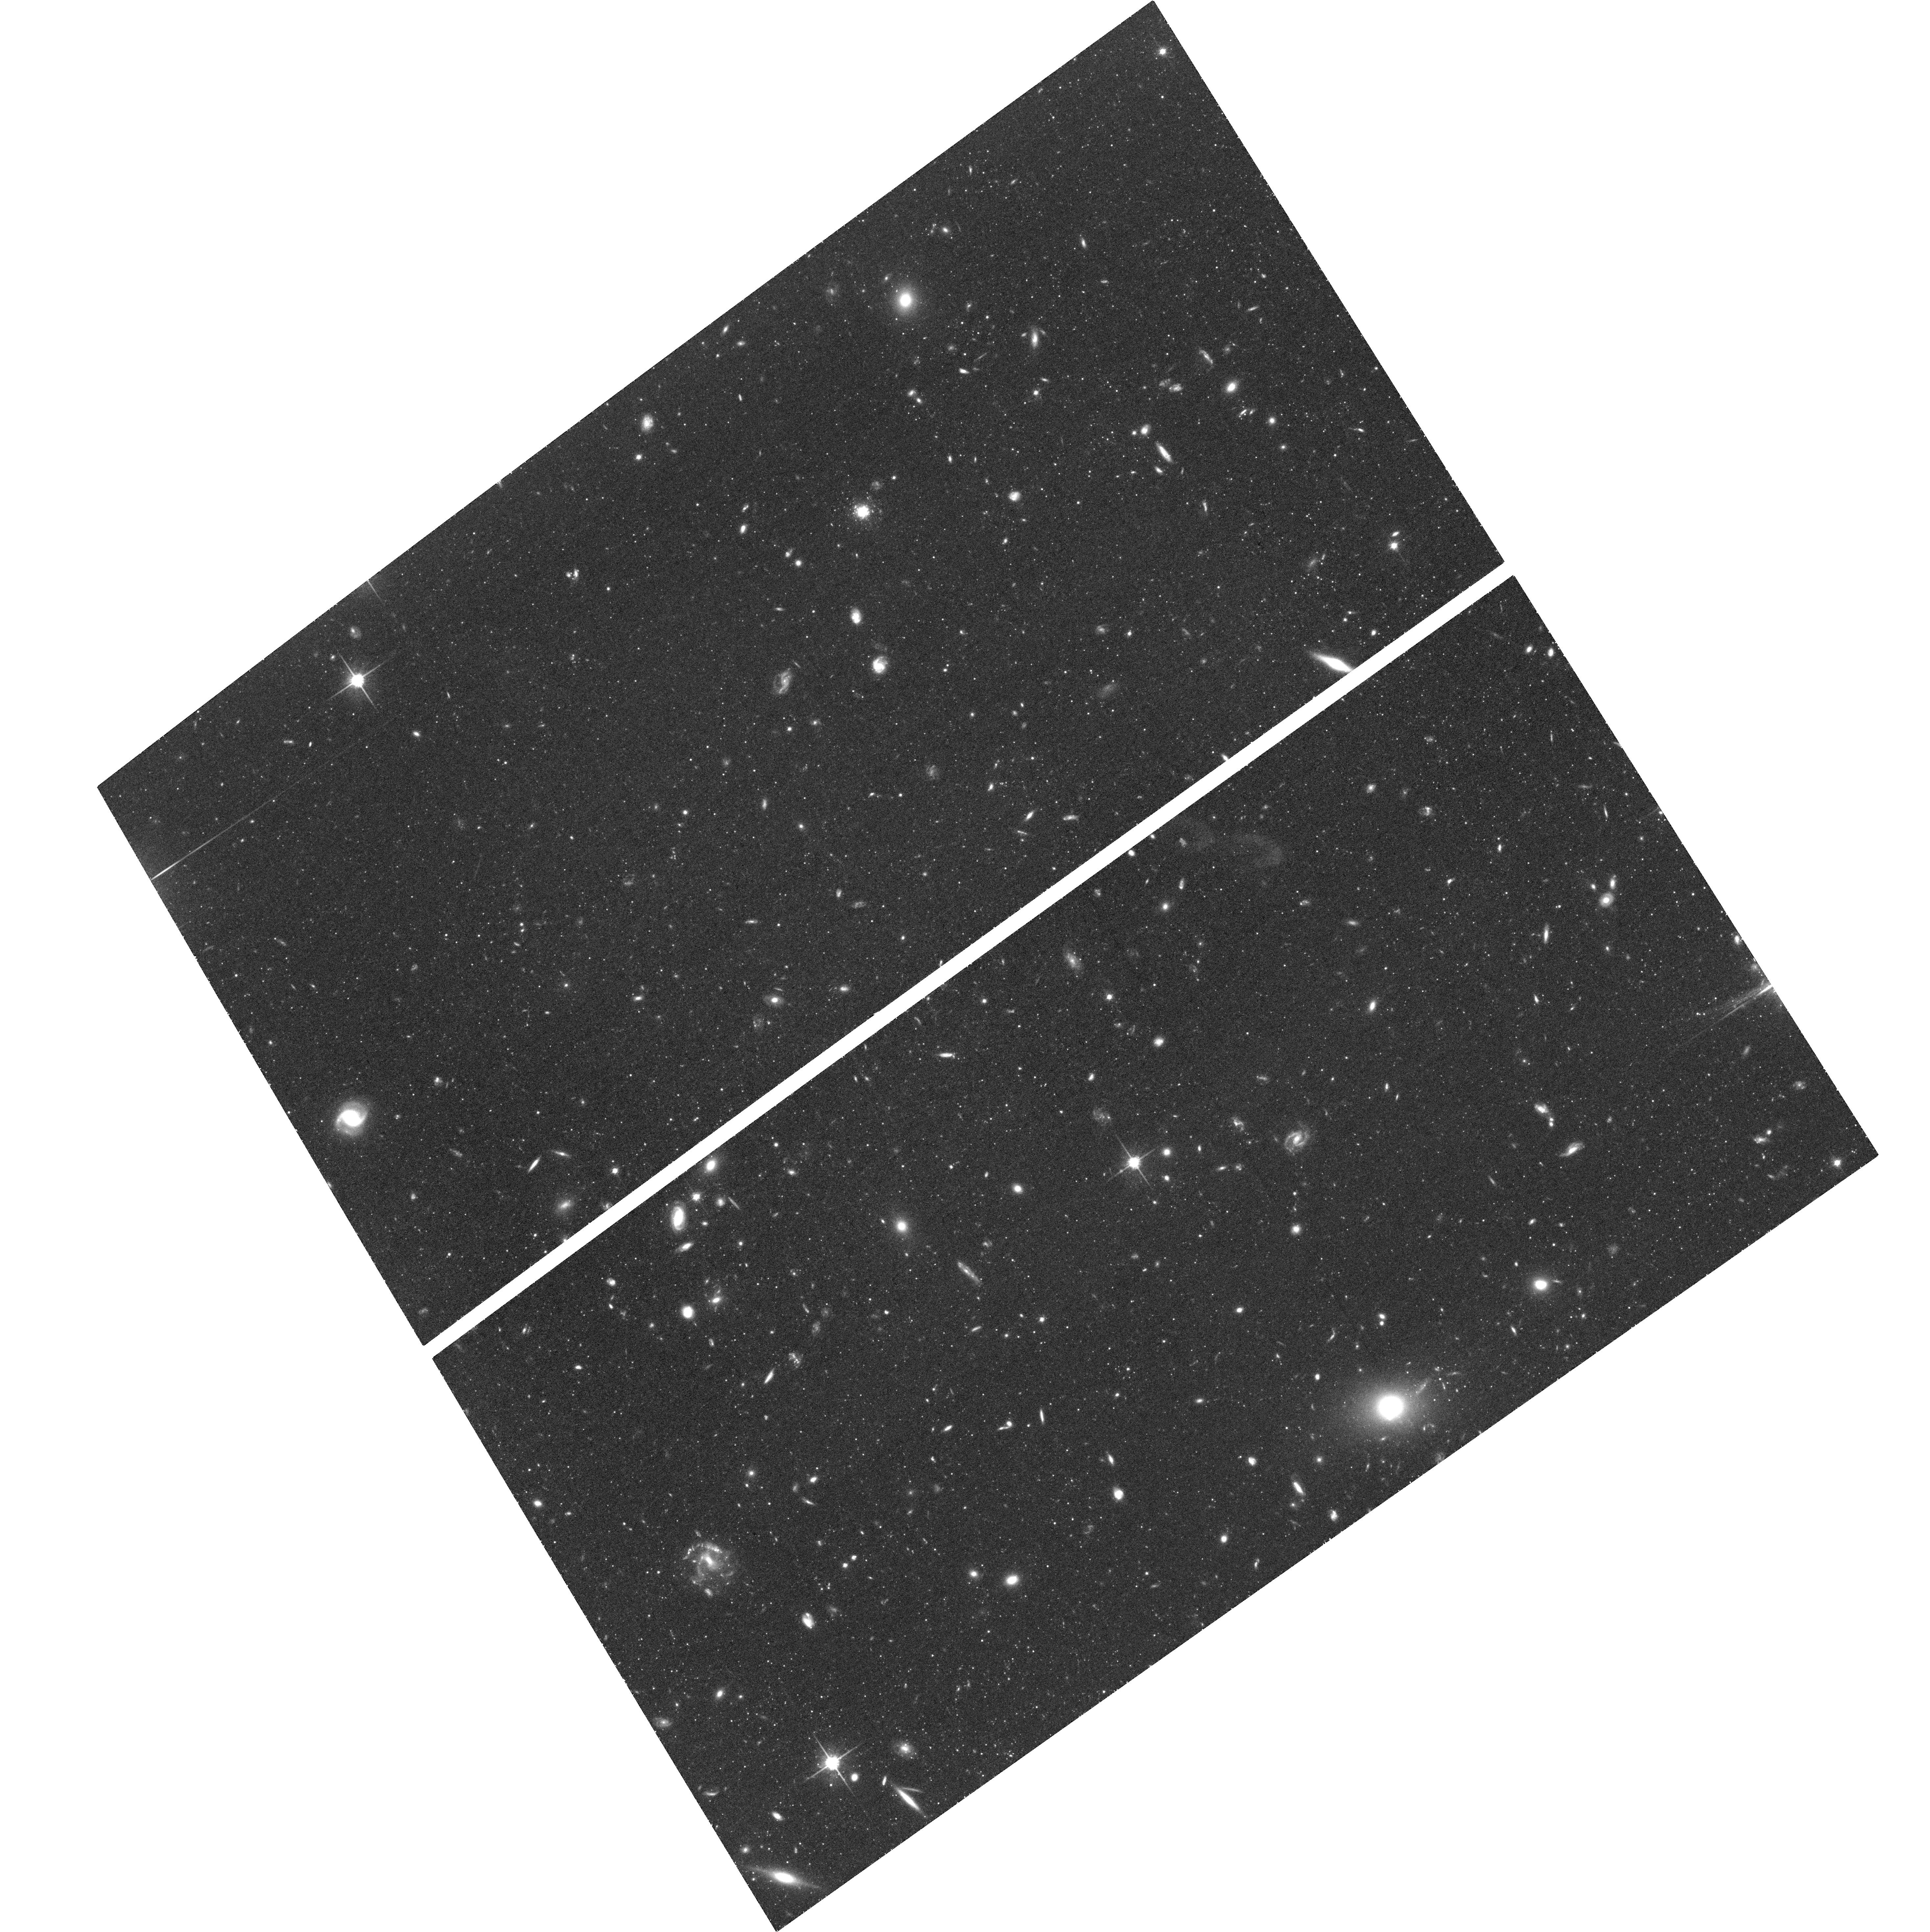
Target: M101-NE-PLUME. Instrument: ACS/WFC. Filter: F814W. Exposure: 1.5 h. Observation ID: hst_13701_10_acs_wfc_f814w_jck810

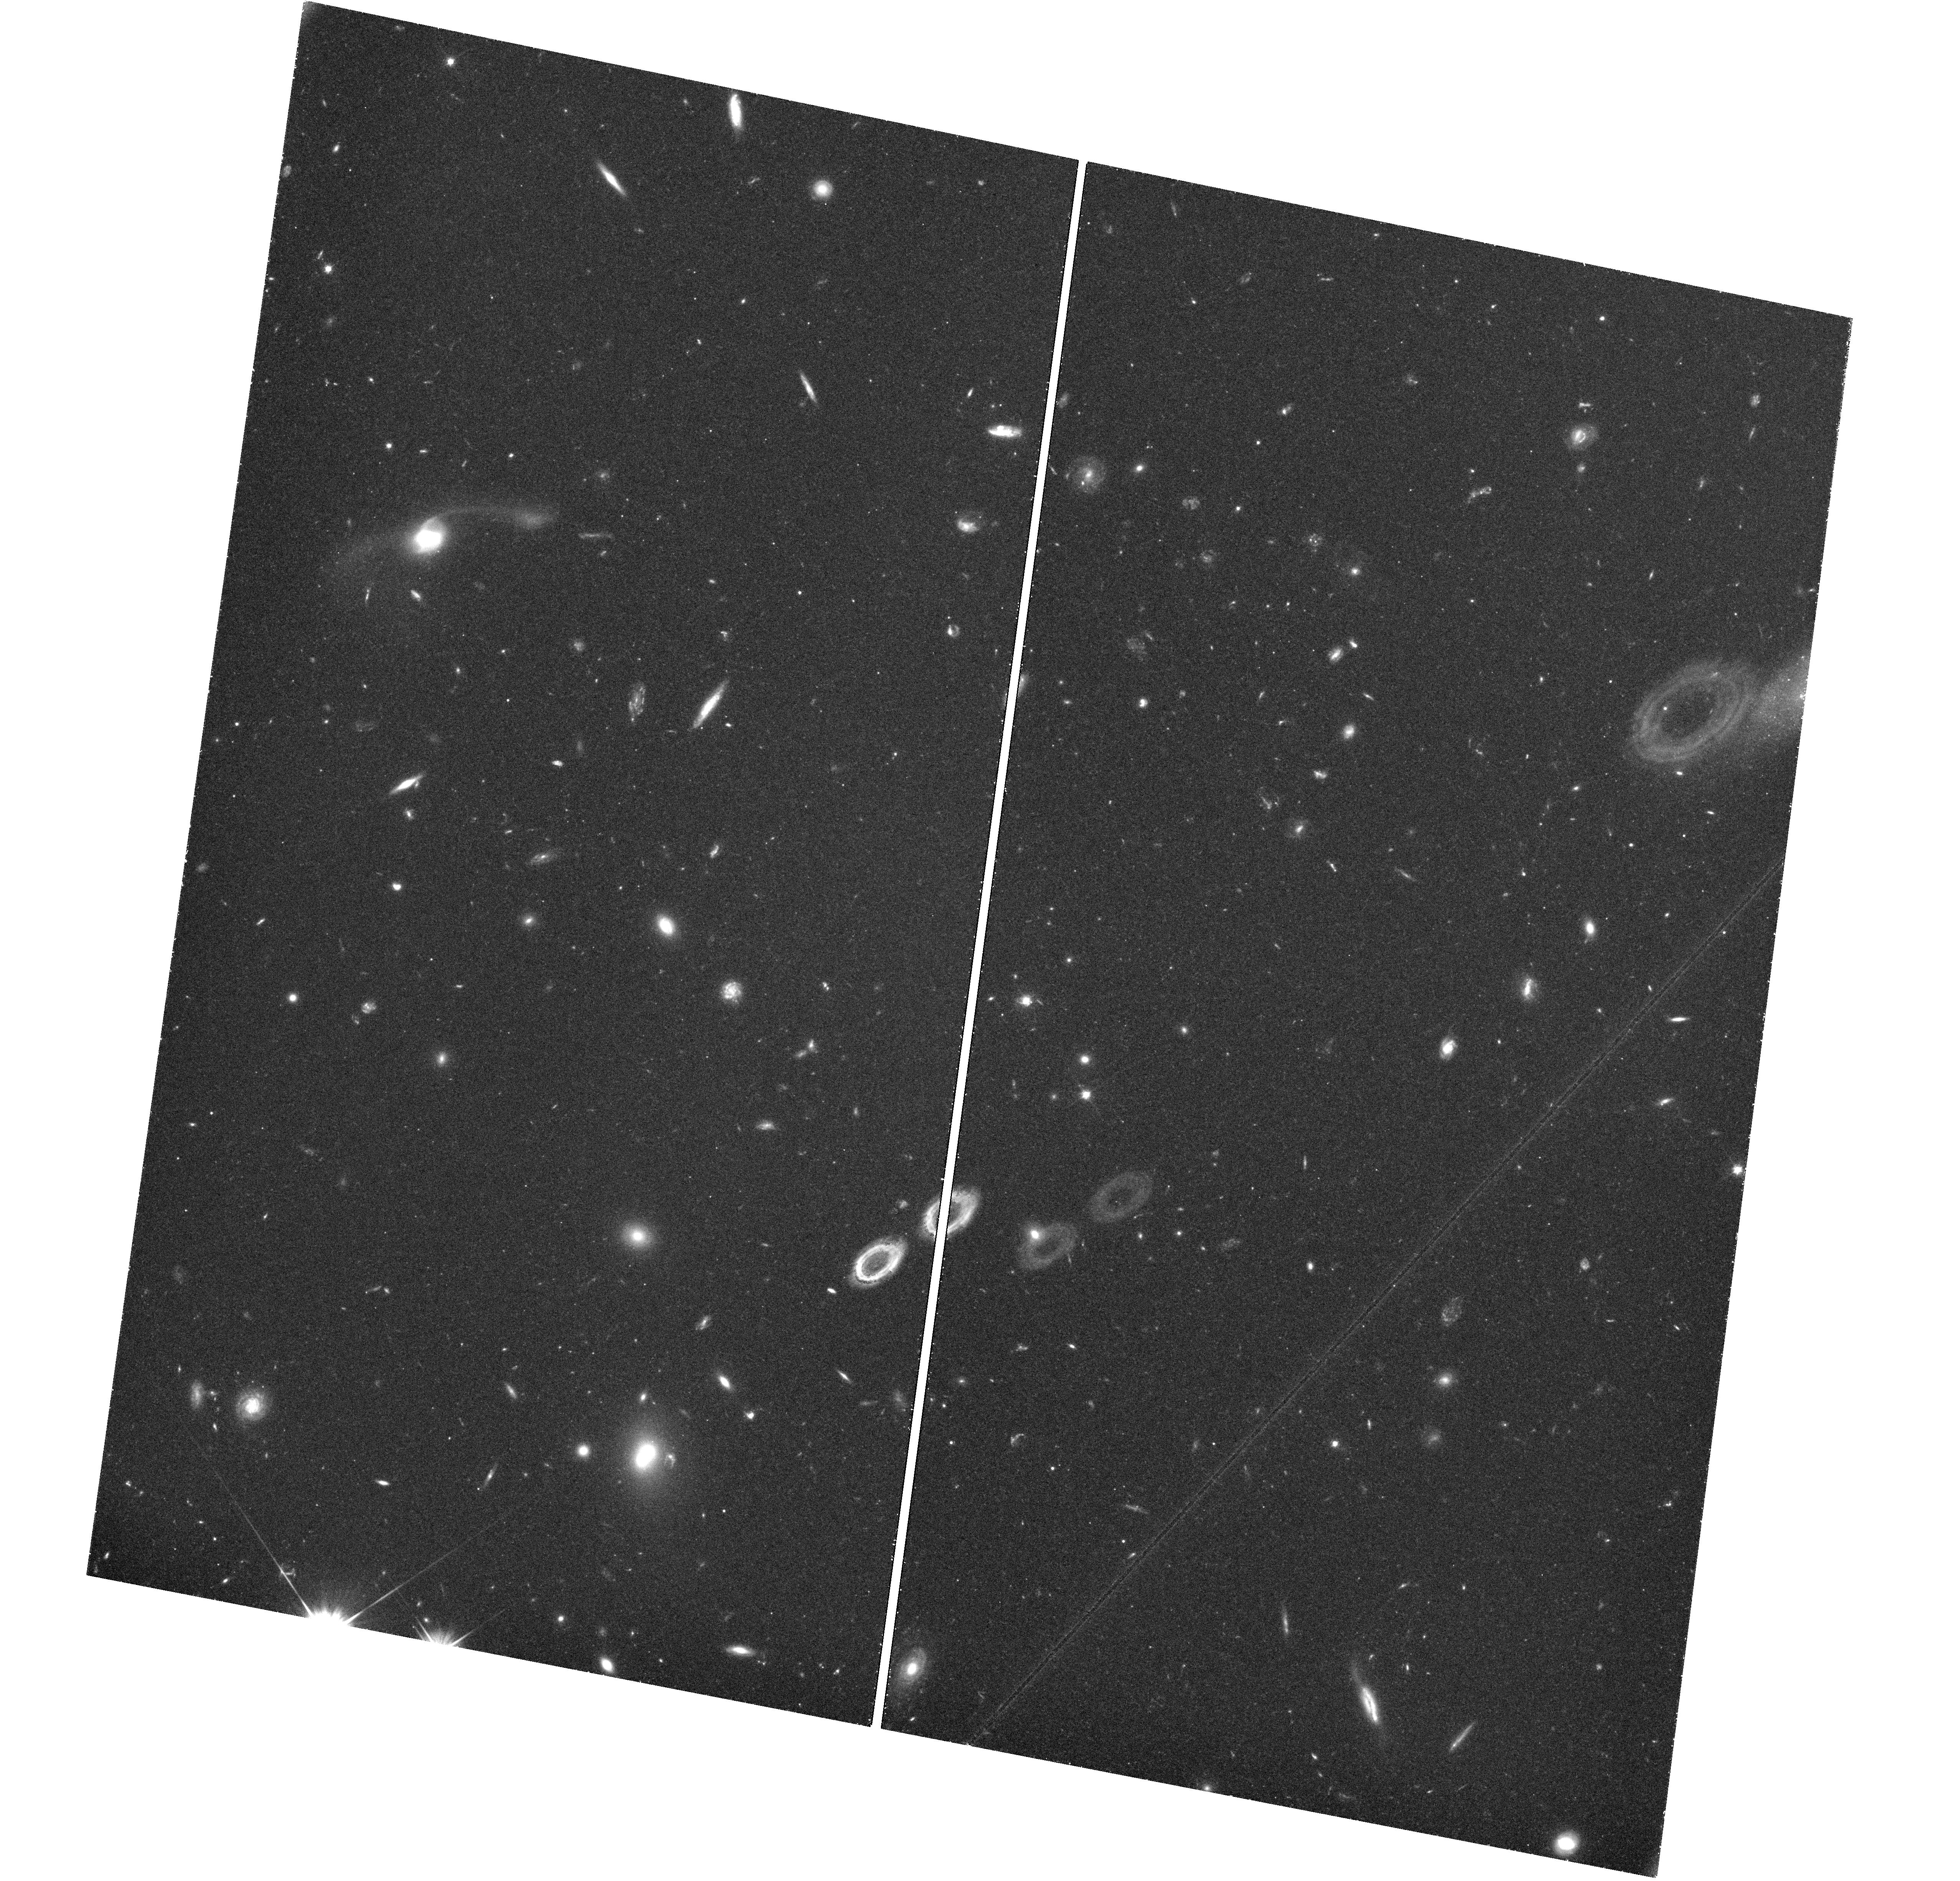
Target: M101-NE-PLUME. Instrument: WFC3/UVIS. Filter: F606W. Exposure: 1.6 h. Observation ID: hst_13701_06_wfc3_uvis_f606w_ick806

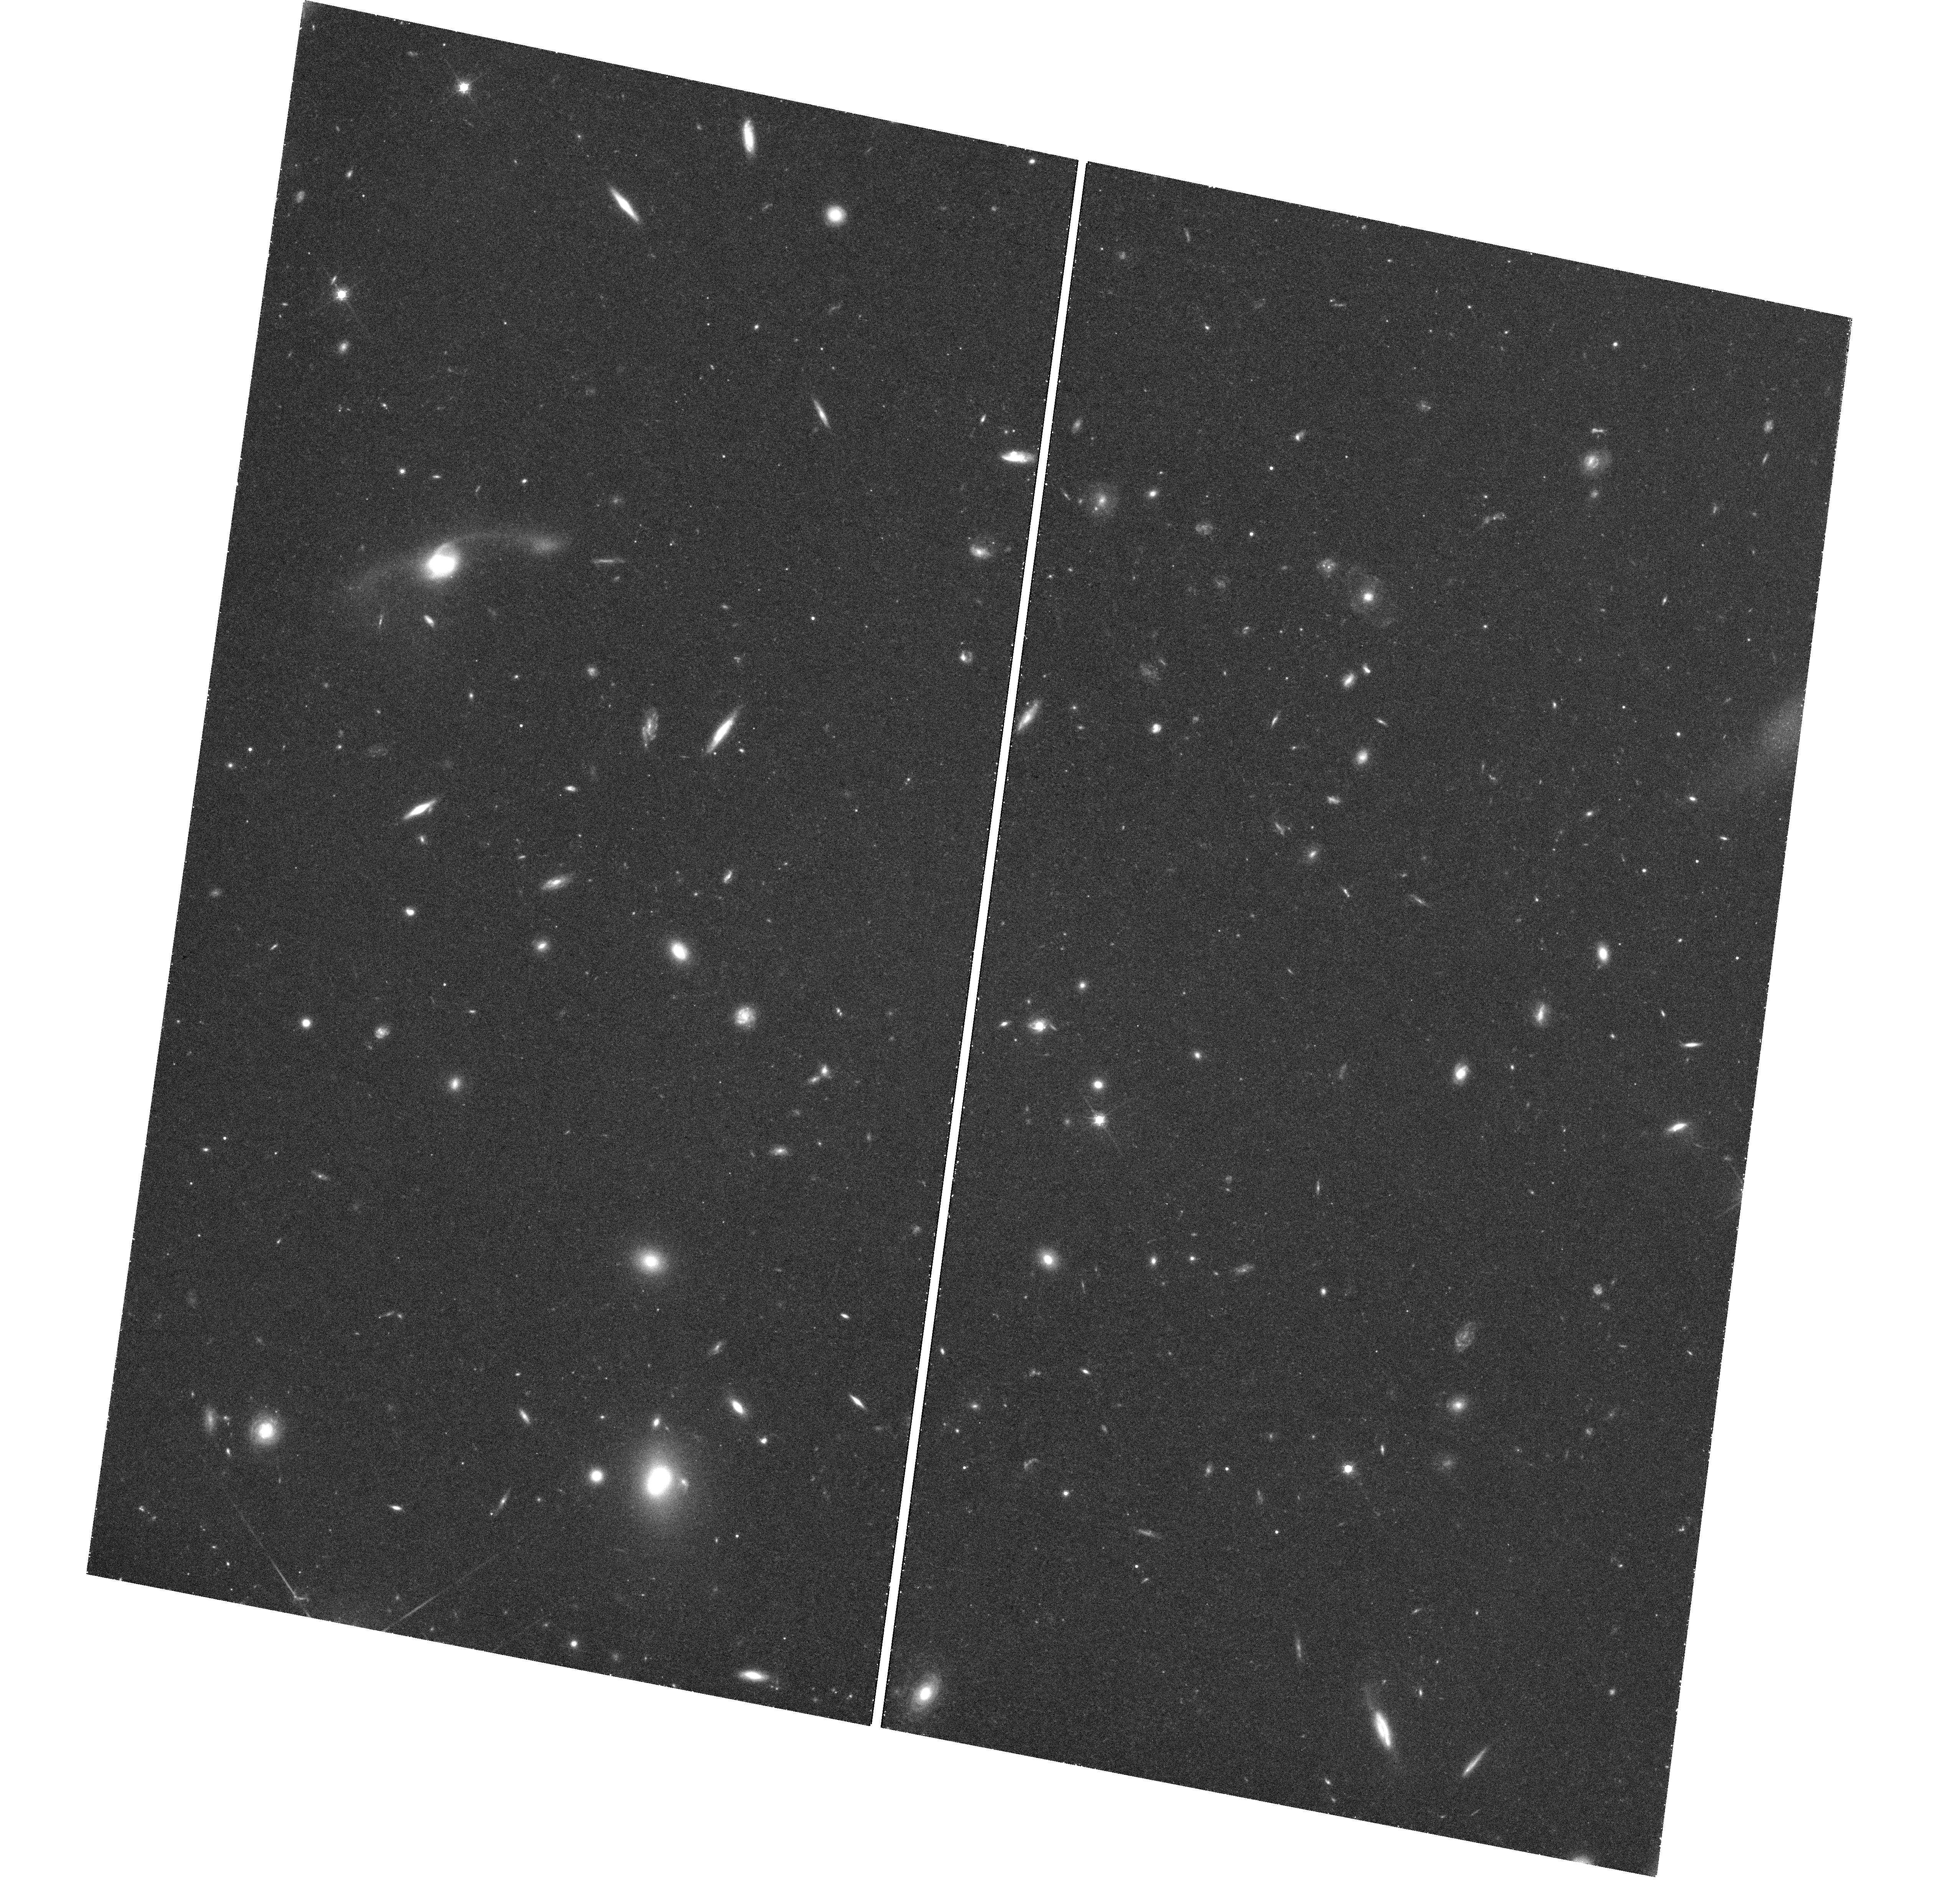
Target: M101-NE-PLUME. Instrument: WFC3/UVIS. Filter: F814W. Exposure: 1.6 h. Observation ID: hst_13701_10_wfc3_uvis_f814w_ick810

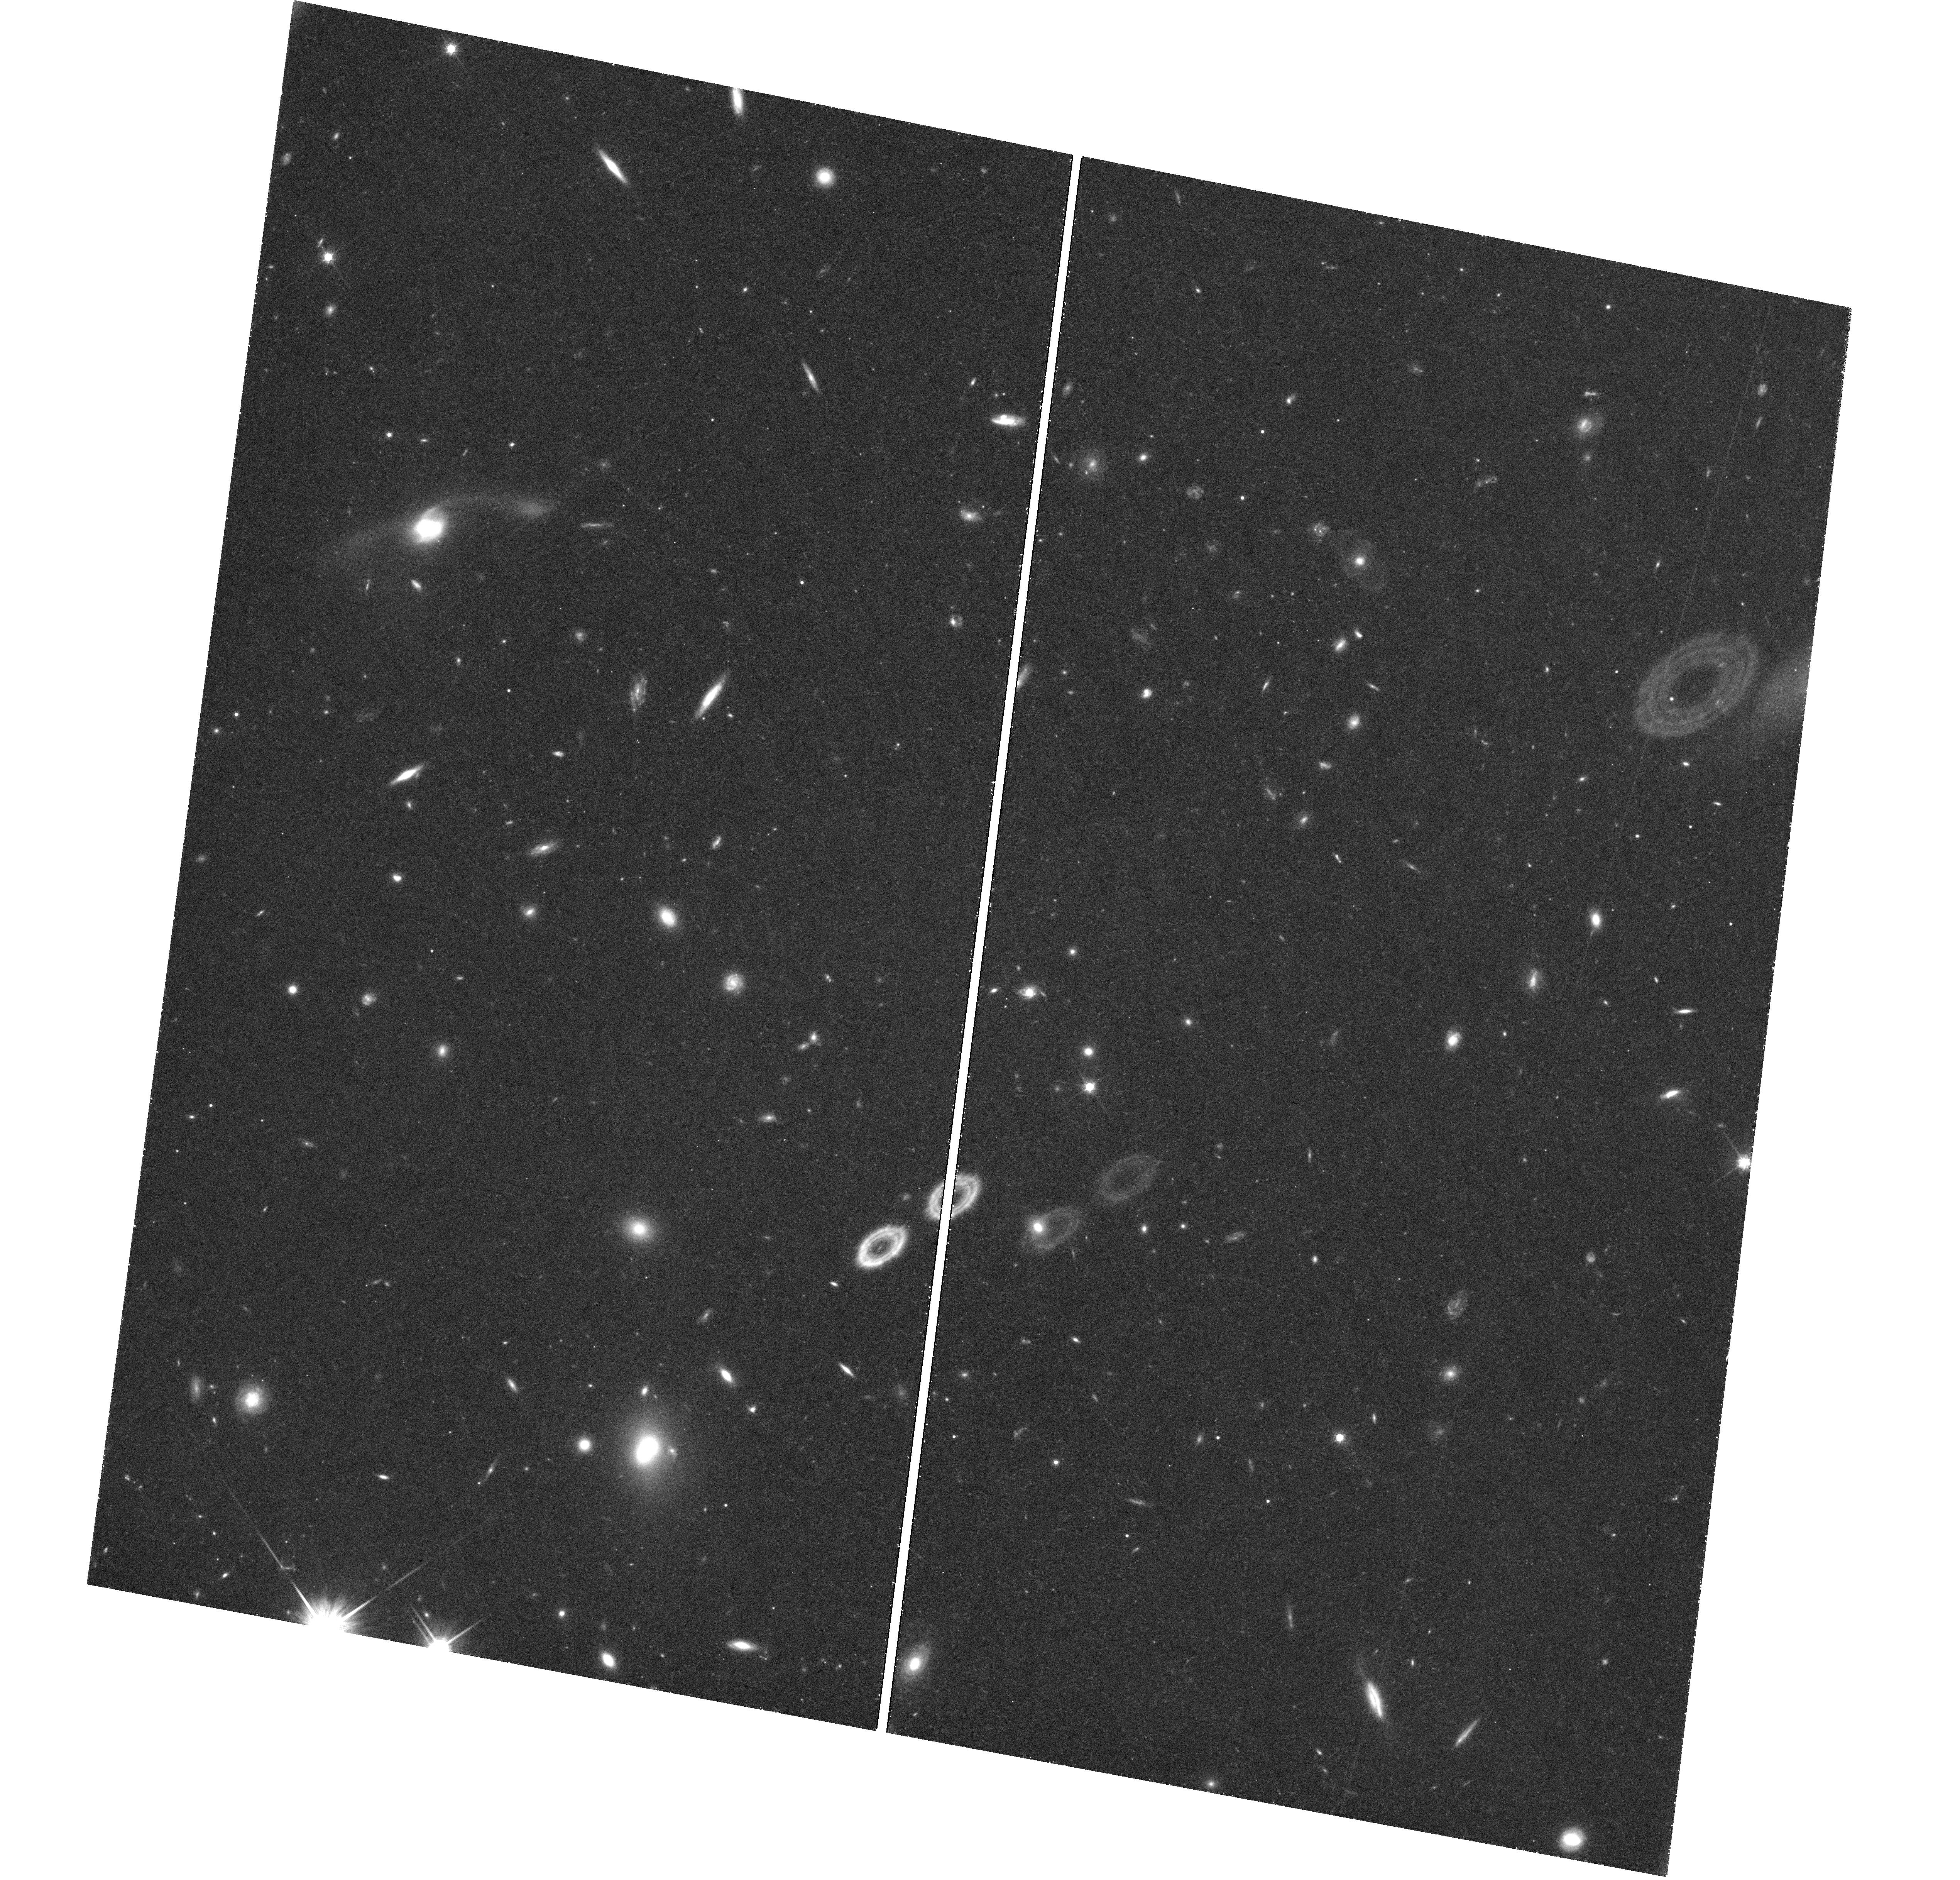
Target: M101-NE-PLUME. Instrument: WFC3/UVIS. Filter: F814W. Exposure: 1.6 h. Observation ID: hst_13701_07_wfc3_uvis_f814w_ick807

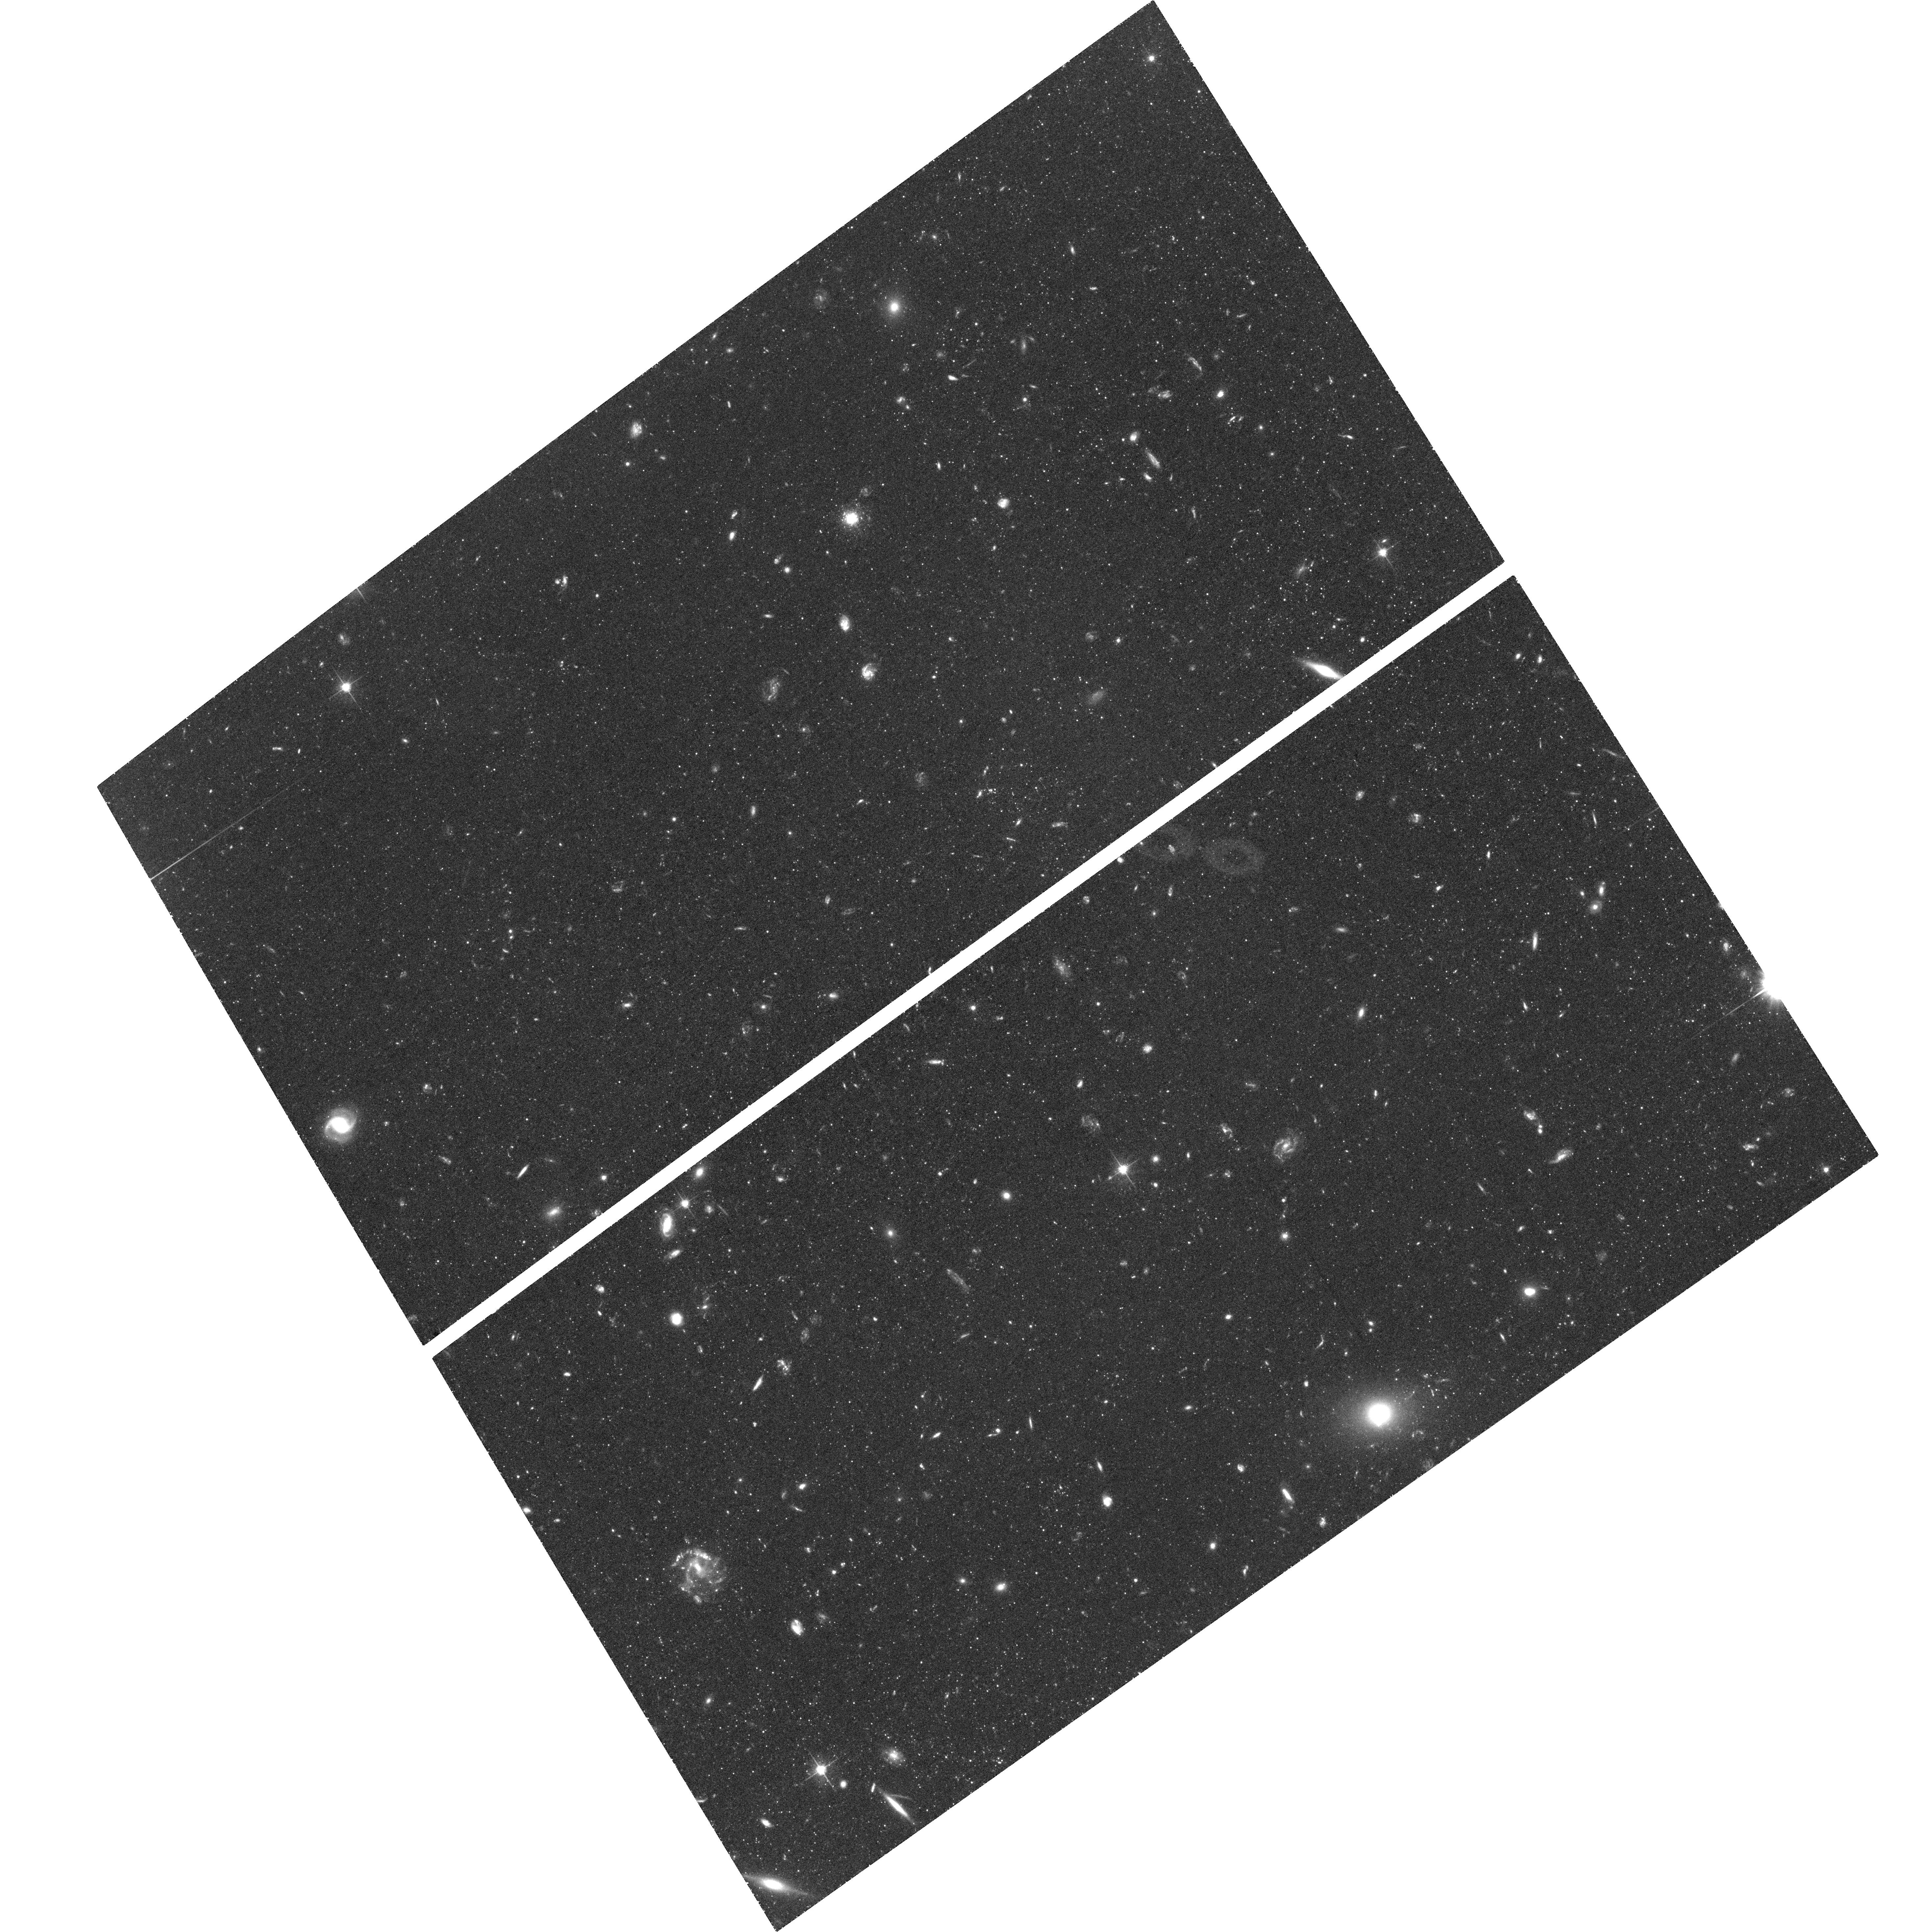
Target: M101-NE-PLUME. Instrument: ACS/WFC. Filter: F606W. Exposure: 1.5 h. Observation ID: hst_13701_02_acs_wfc_f606w_jck802

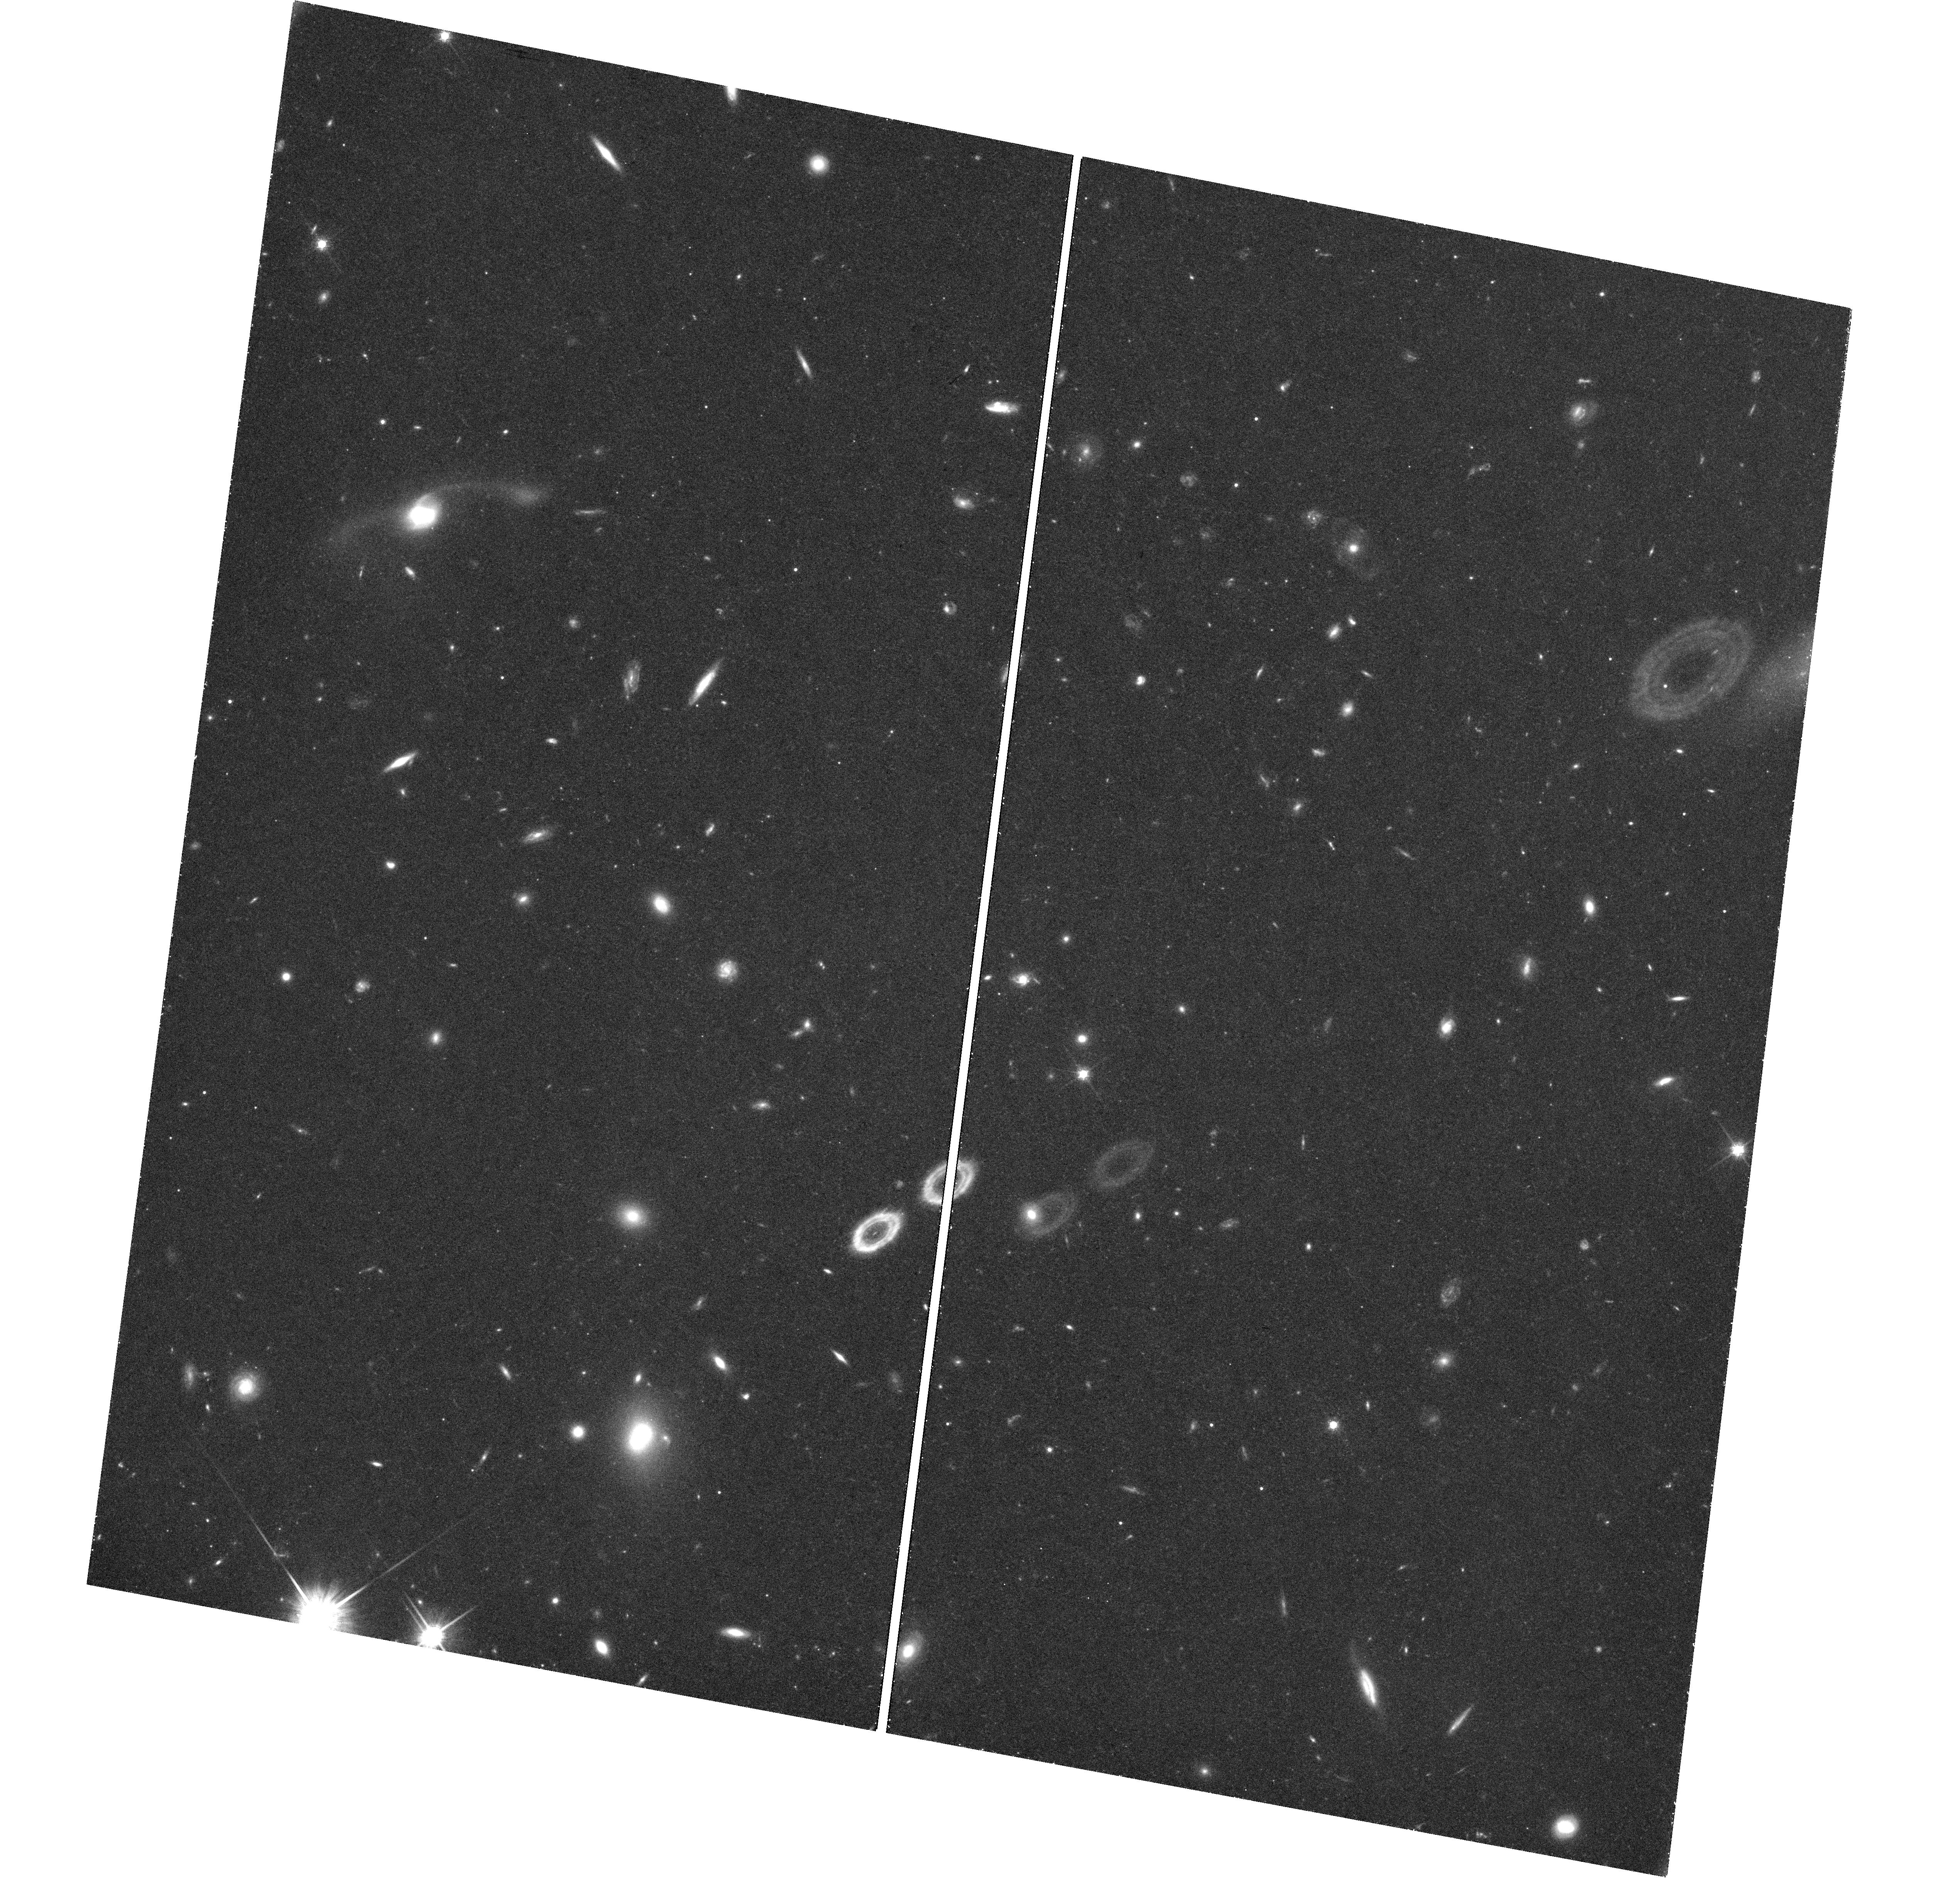
Target: M101-NE-PLUME. Instrument: WFC3/UVIS. Filter: F814W. Exposure: 1.6 h. Observation ID: hst_13701_11_wfc3_uvis_f814w_ick811

Stellar Populations in the Outer Disk of M101 (PI: Mihos, Chris)

The outskirts of disk galaxies hold a remarkable range of information on processes driving galaxy evolution. Correlations between outer disk structure and galaxy Hubble type argue for the interaction-driven growth of galaxy disks, but the specific mechanism by which this occurs remains unclear. Characterizing the age and metallicity of stars in the outskirts of disk galaxies can differentiate between models of disk building via induced star formation versus those involving stripping or migration of older stars outwards from the inner disk. The nearby giant spiral M101 (NGC 5457) provides an ideal opportunity to study the outer disk populations of a giant Sc galaxy in great detail. Our deep ground-based imaging has mapped M101's stellar disk out to nearly 50 kpc (10 scale lengths), where we see signatures of diverse stellar populations tracing recent disk building. However, the constraints provided by integrated colors are limited; direct imaging of the stellar populations with HST will provide much stronger constraints on the evolutionary history of the outer disk. We propose deep ACS imaging of the outskirts of M101's disk, to construct resolved stellar CMDs for the outer disk and use the relative distribution of stars in different evolutionary phases to constrain the ages and metallicities of the stellar populations. Our deep (I=28.7, V=29.9) imaging will extend far enough down the stellar luminosity function to probe a variety of stellar evolutionary tracers for both young and old stars. A parallel WFC3 pointing will image a nearby blank field, to allow for detection and separation of any M101 halo populations from those in the outer disk field.